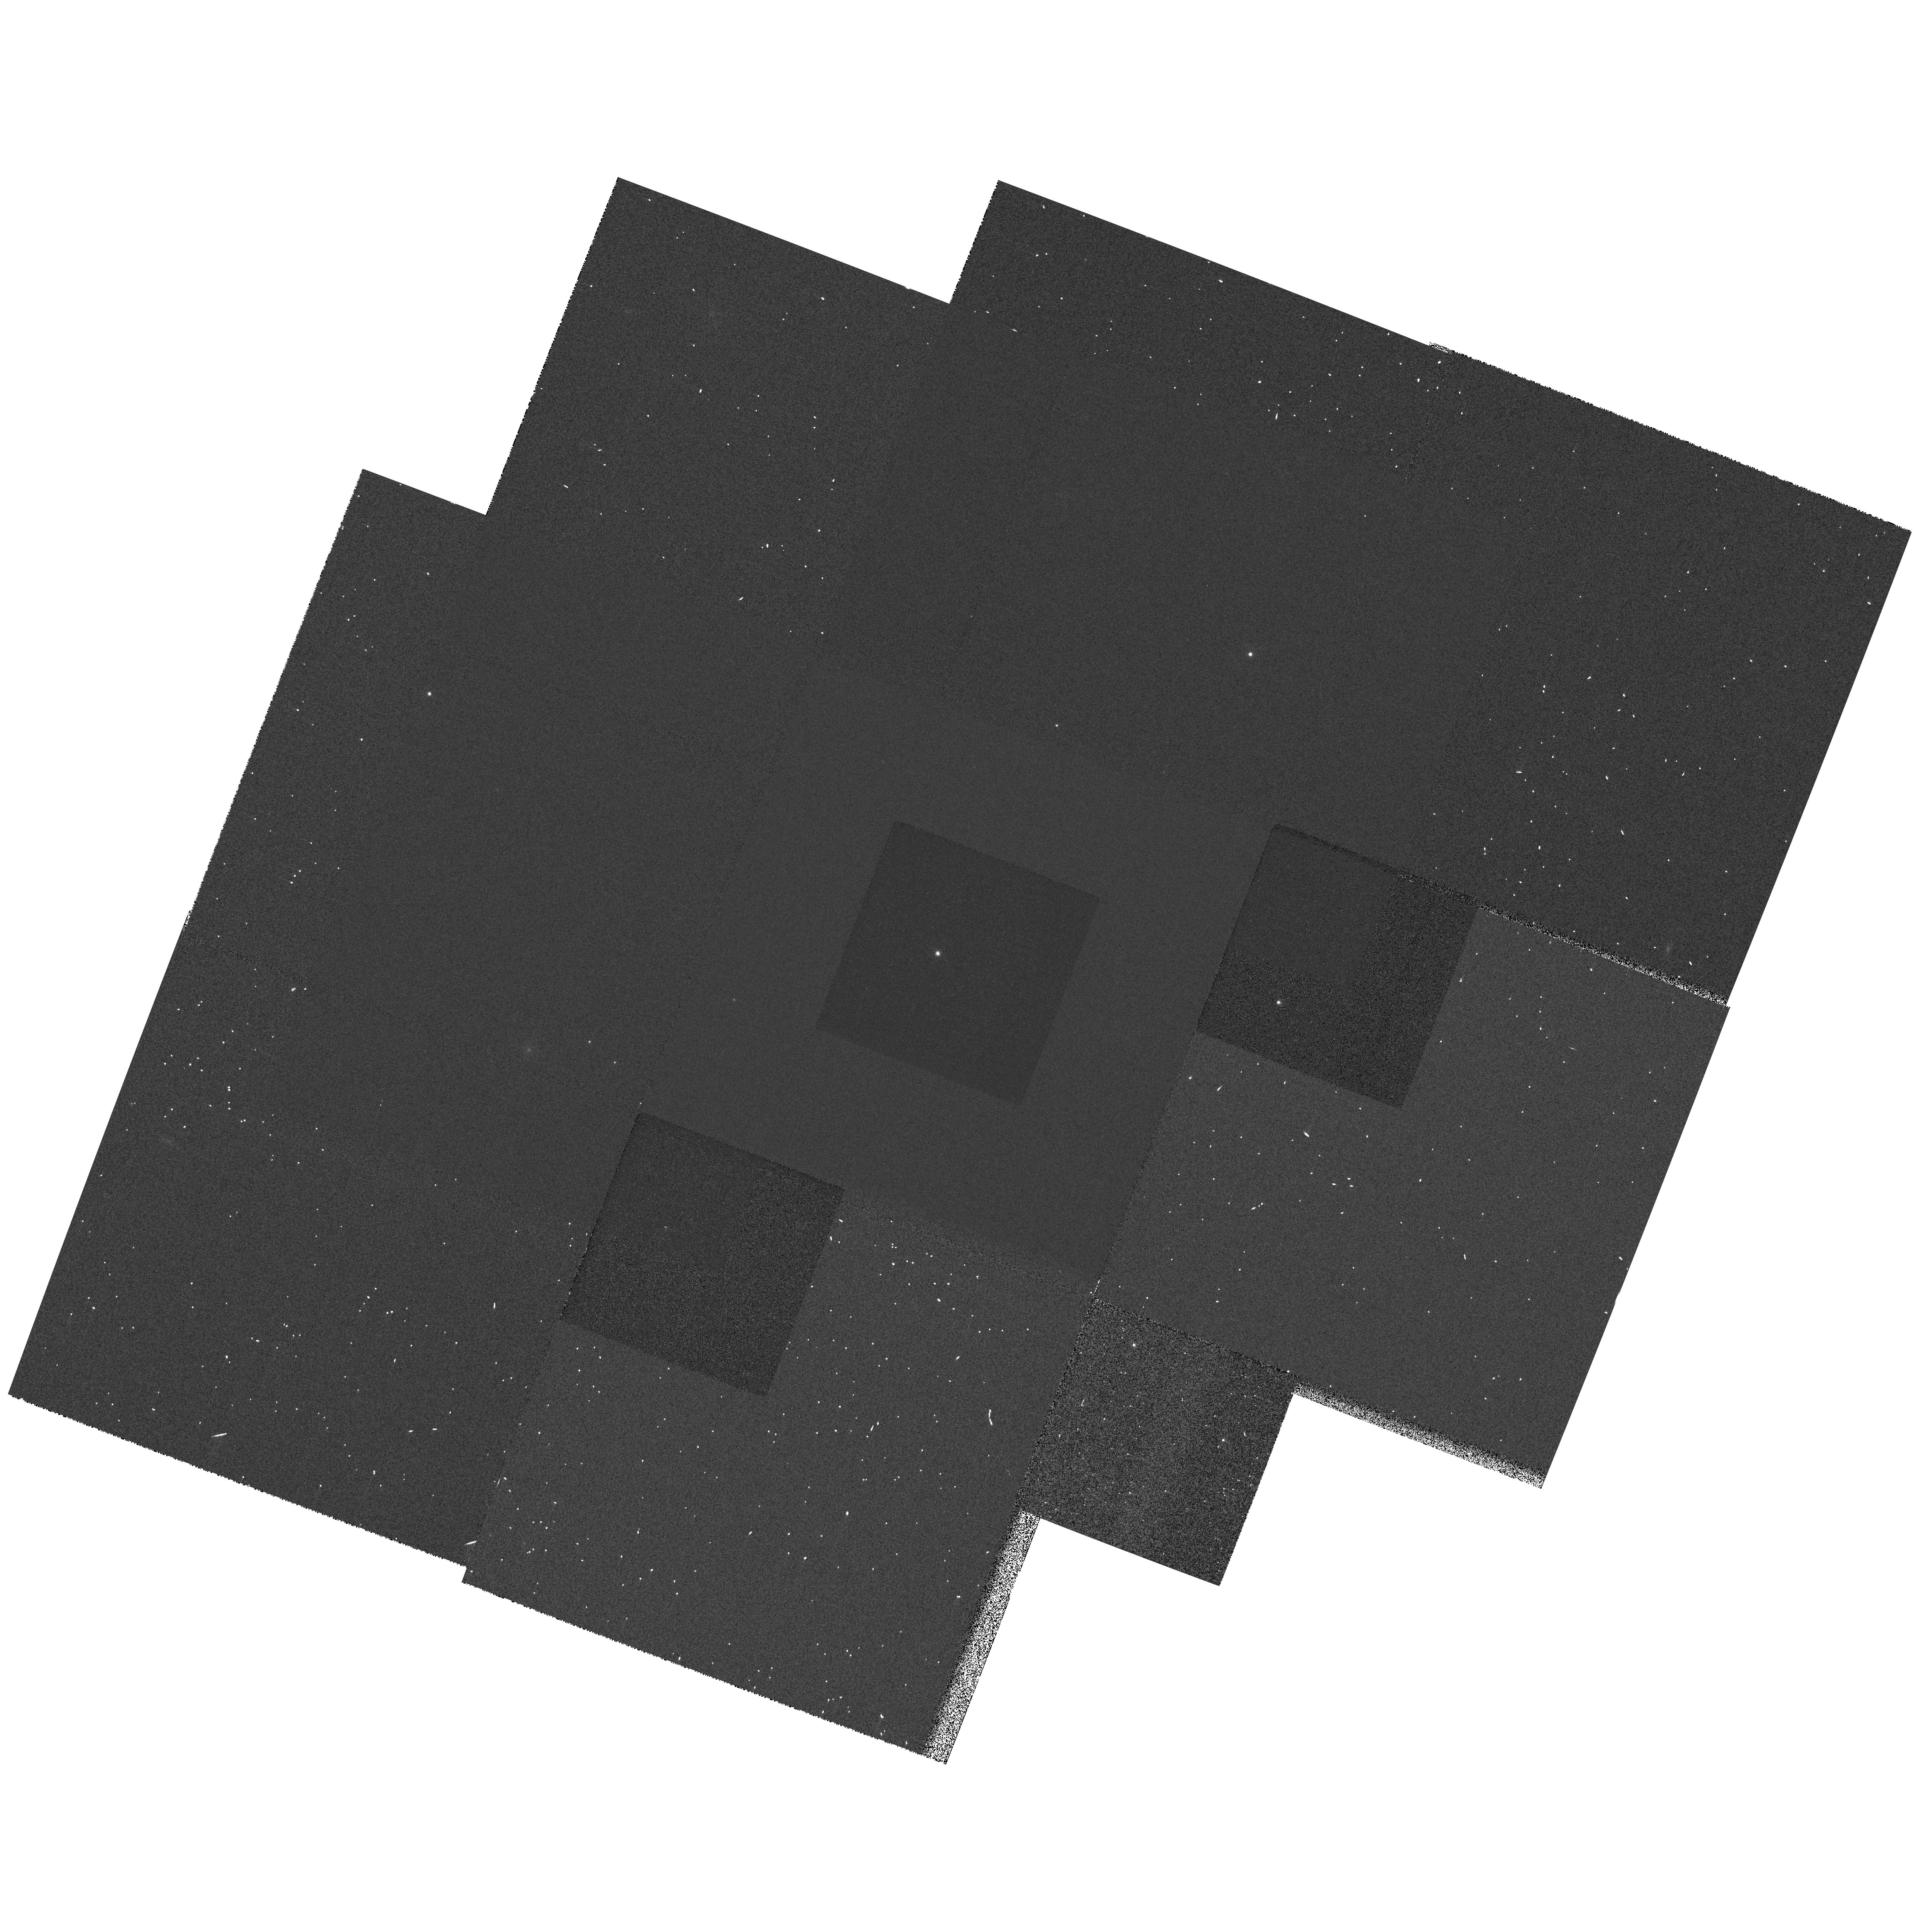
Target: WD0954+697-CALIB. Instrument: WFPC2/PC. Filter: F814W. Exposure: 1 min. Observation ID: hst_7465_01_wfpc2_pc_f814w_u57k01

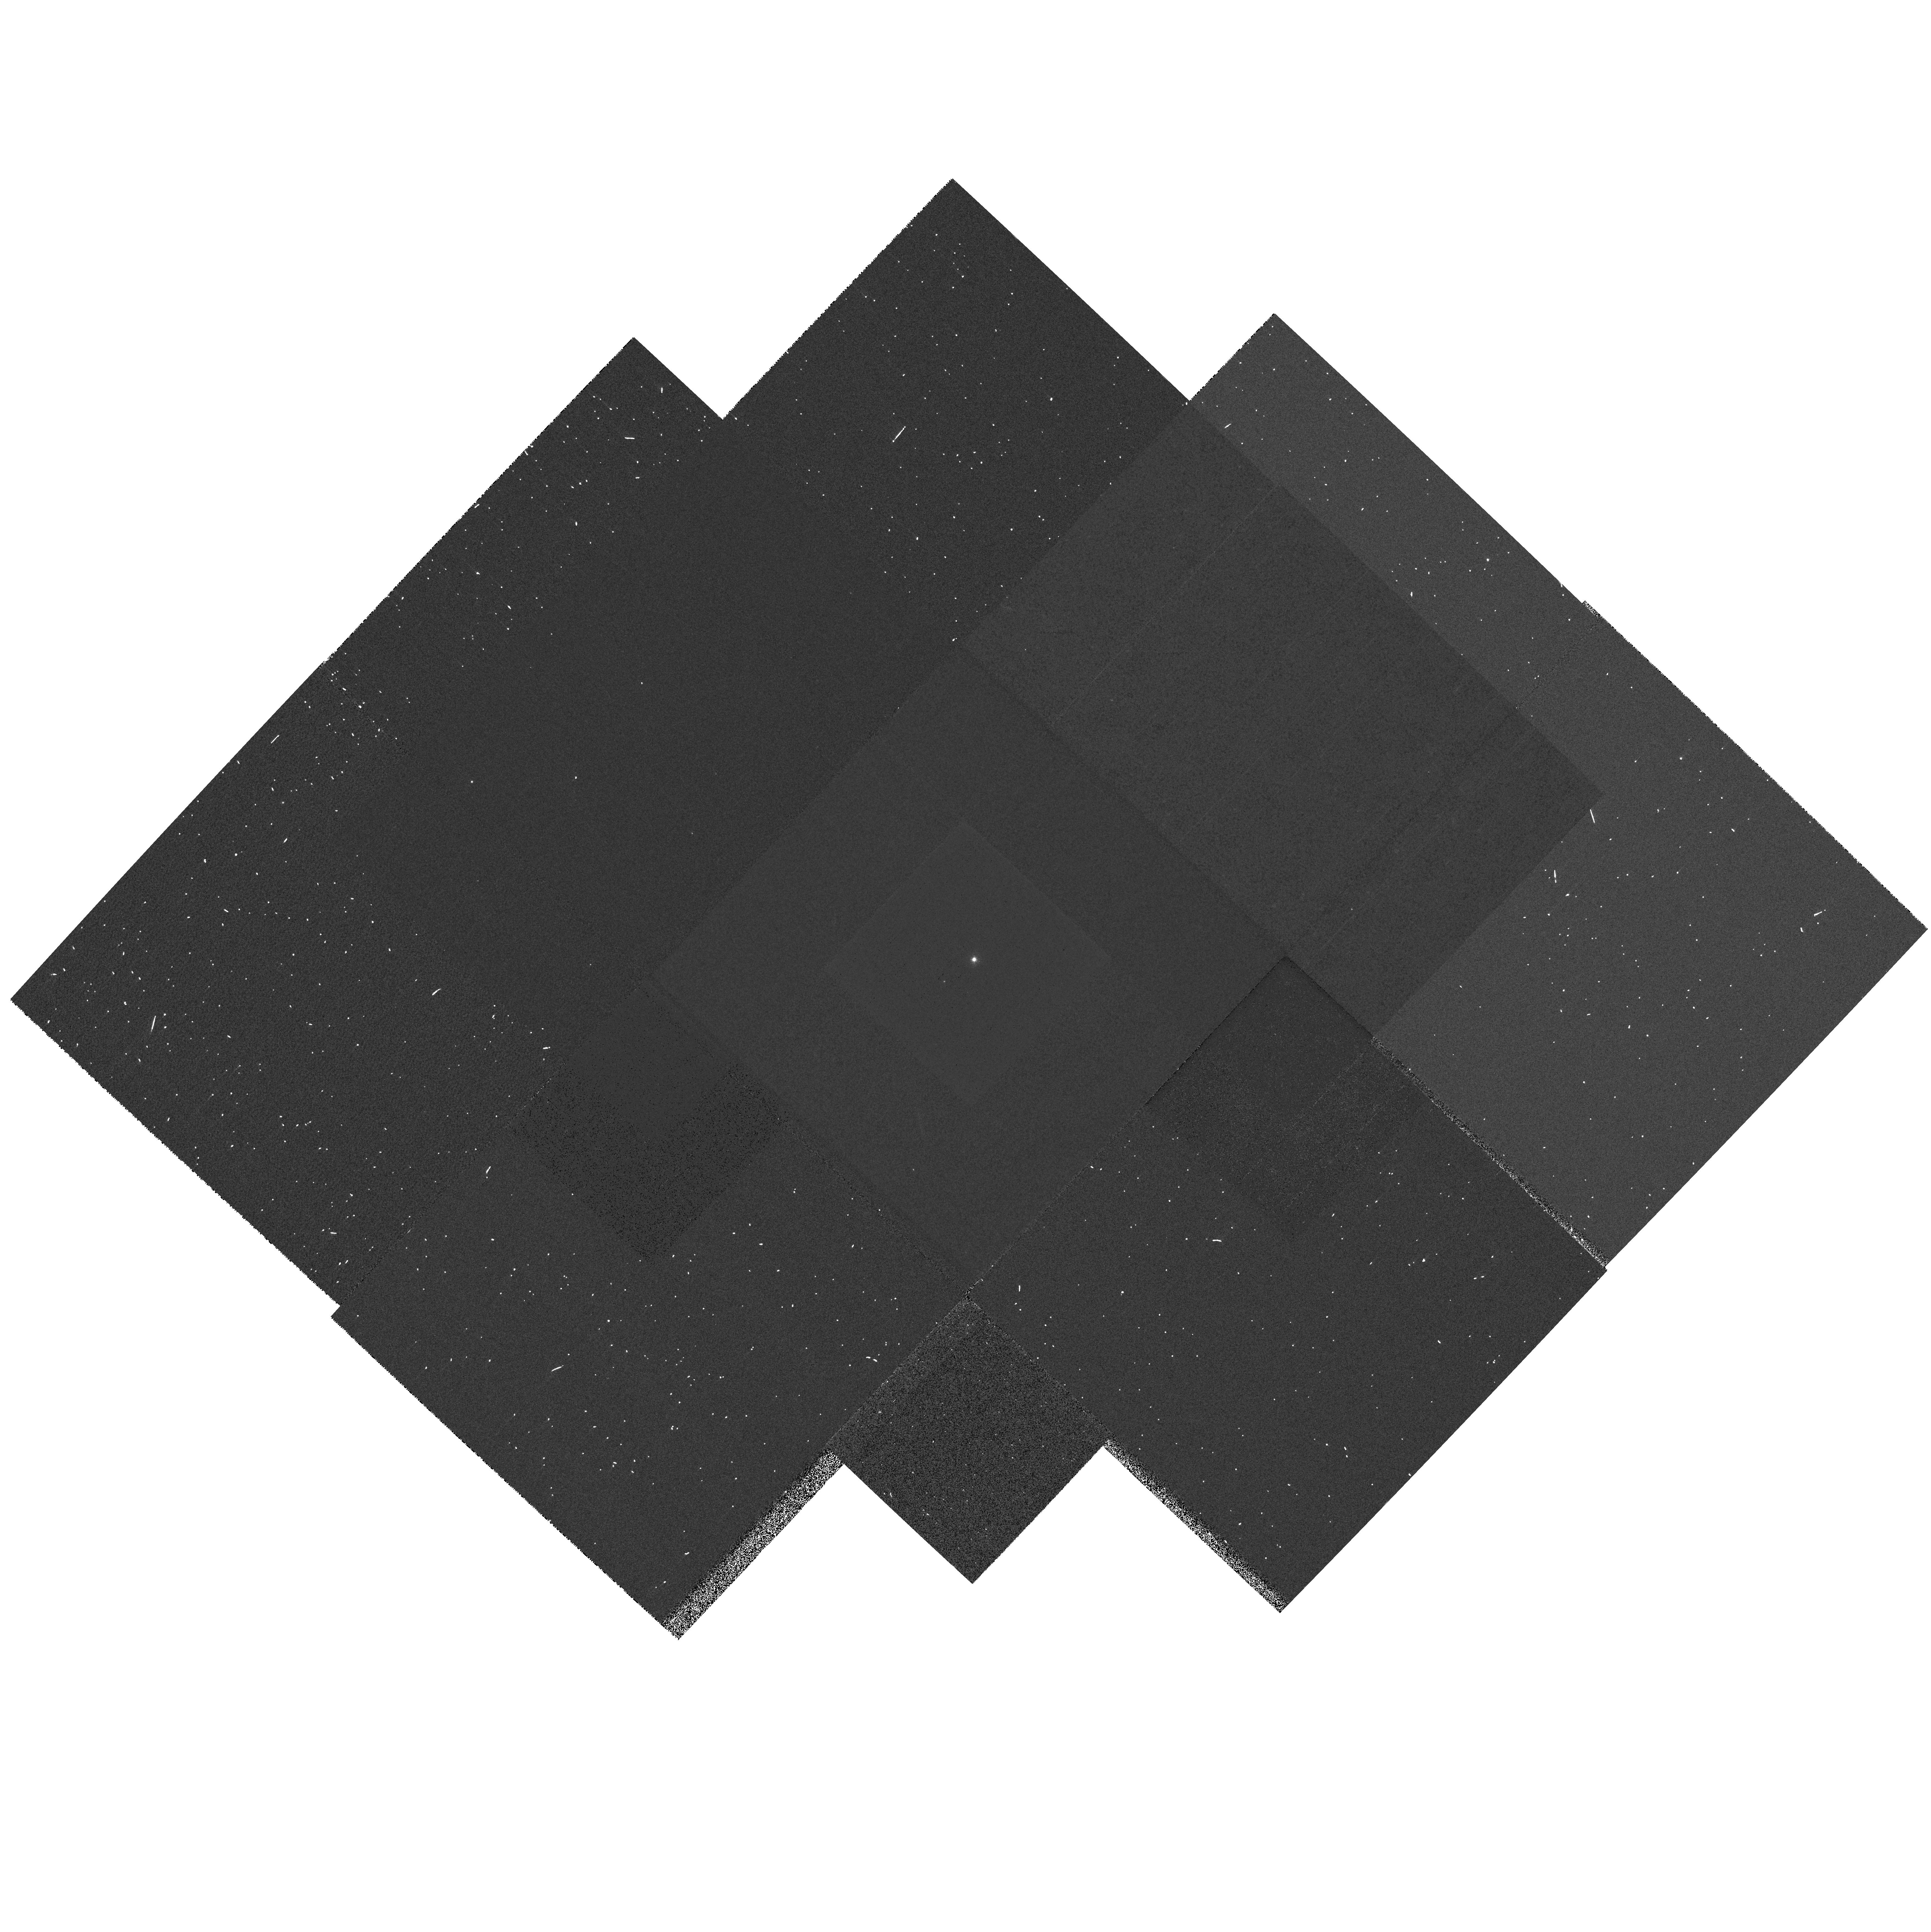
Target: WD1240+754-CALIB. Instrument: WFPC2/PC. Filter: F336W. Exposure: 3 min. Observation ID: hst_7465_03_wfpc2_pc_f336w_u57k03

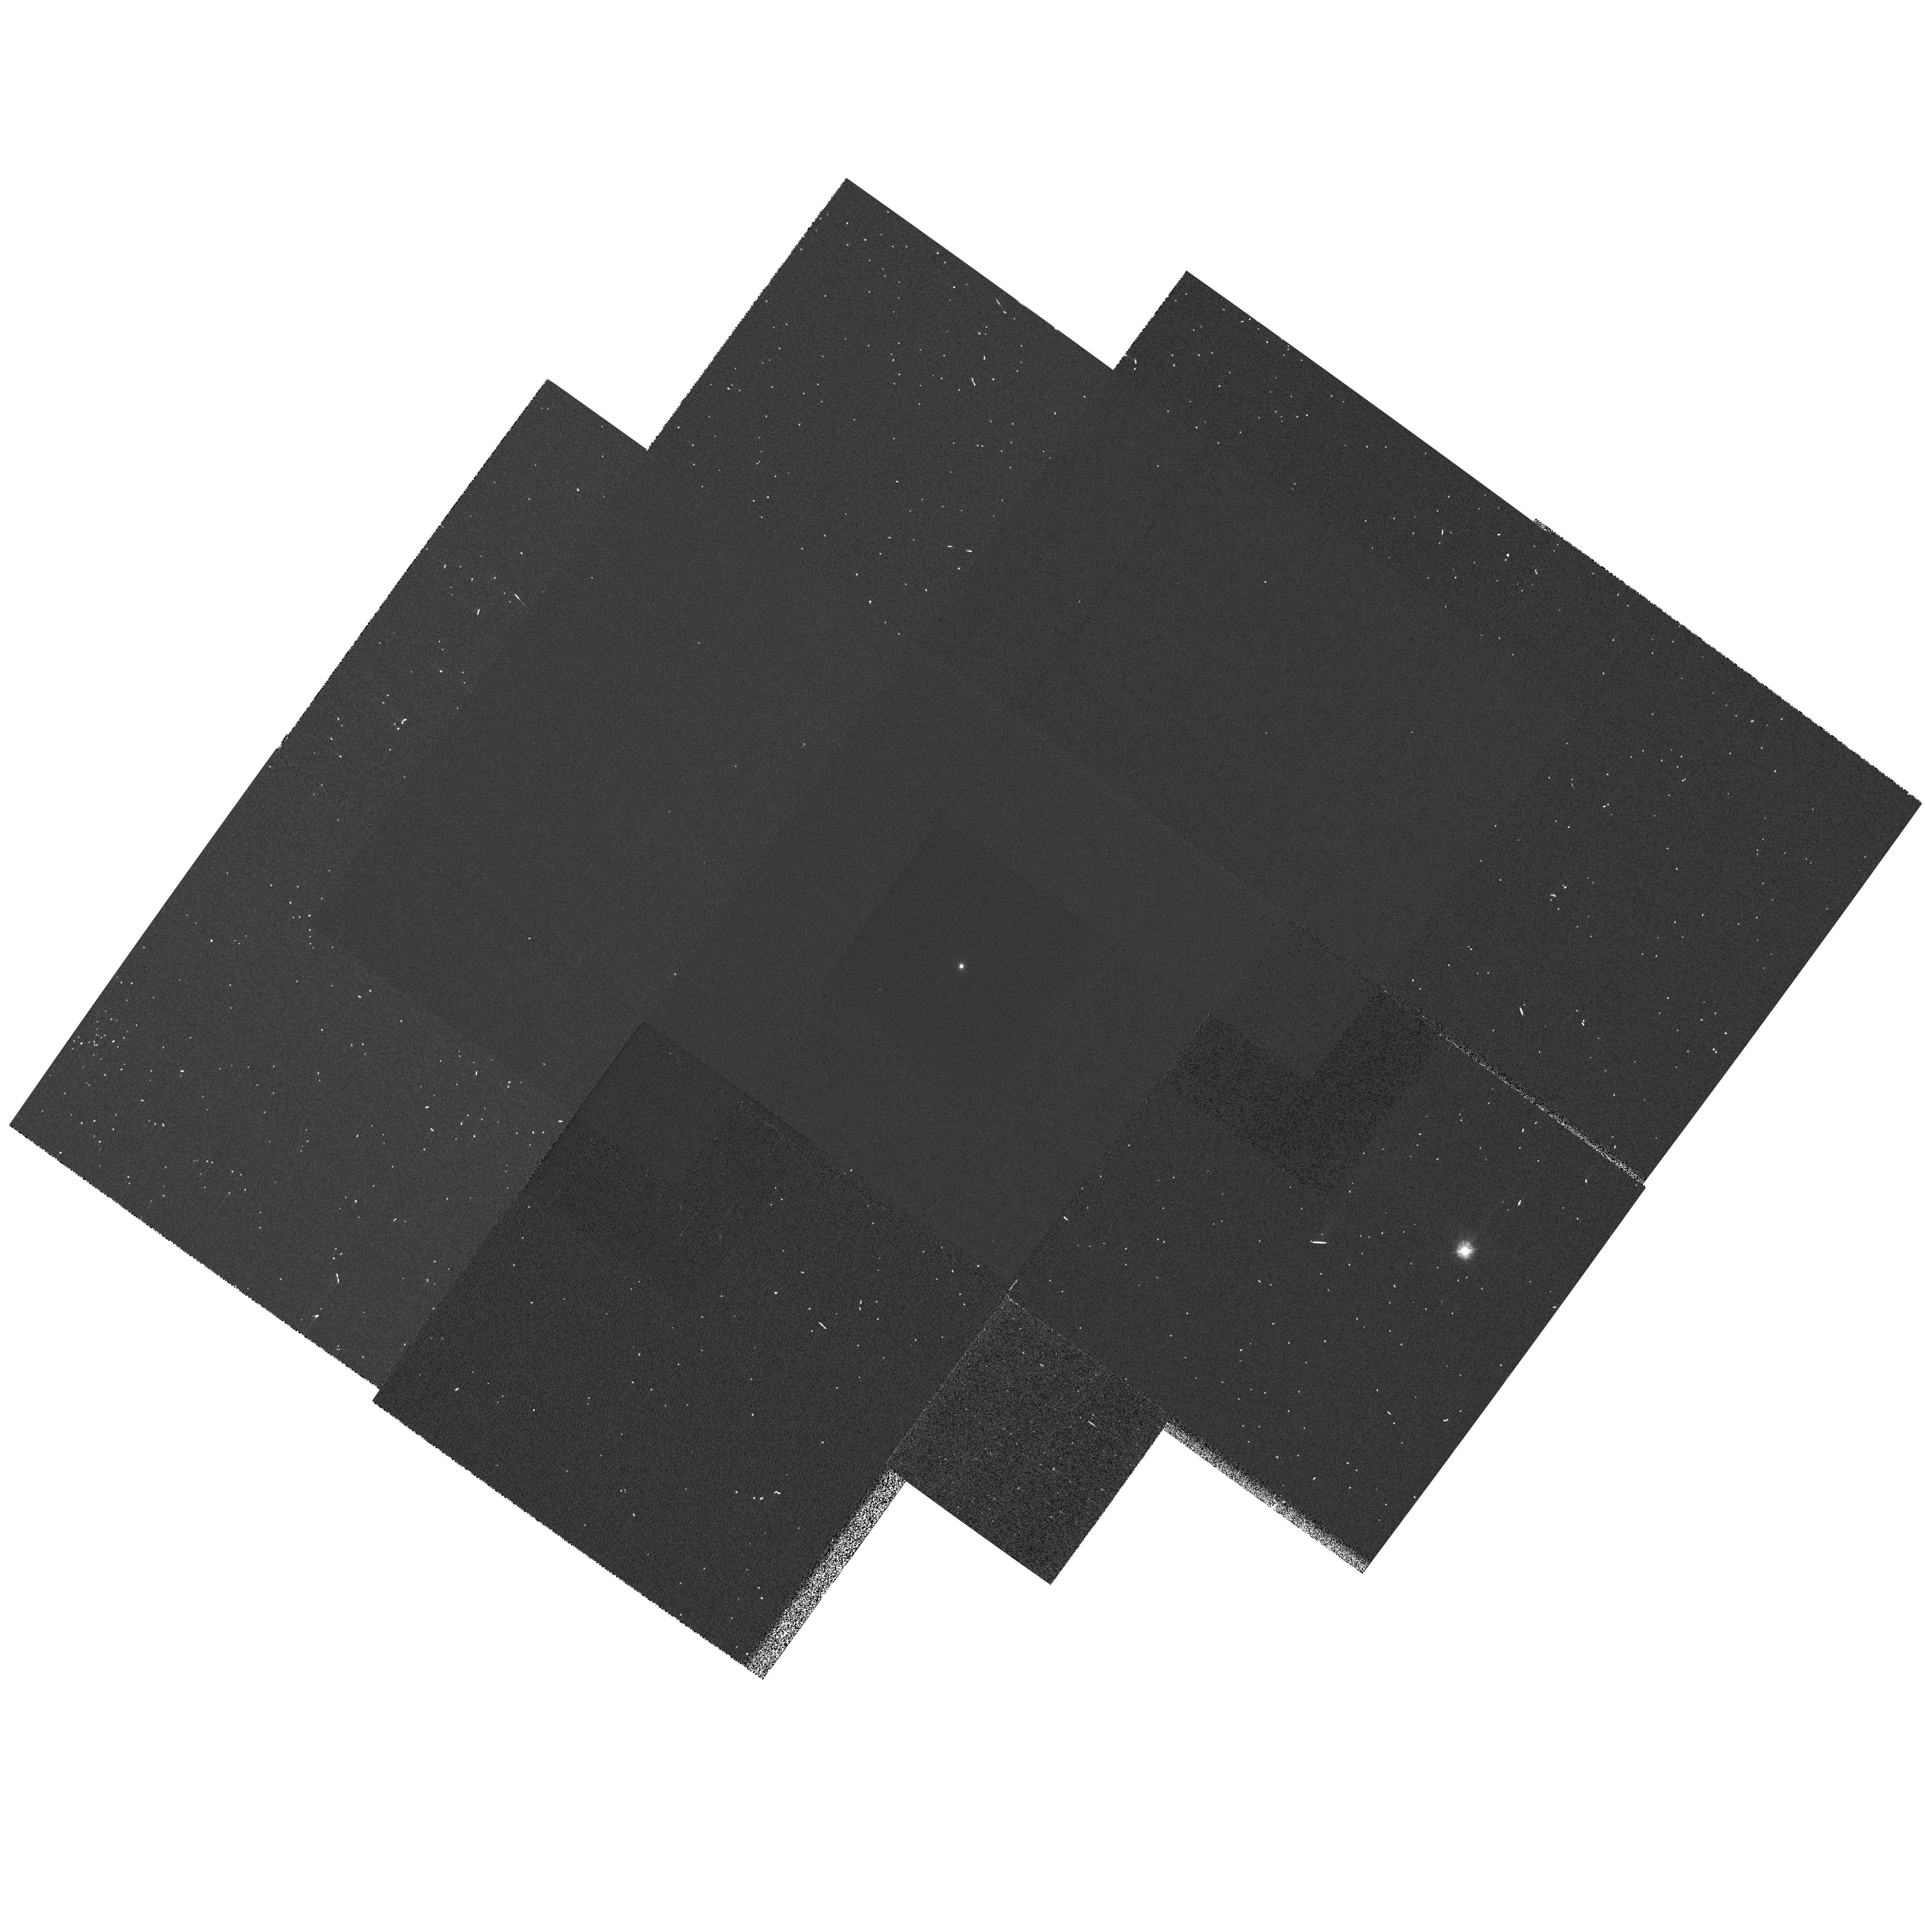
Target: WD1350+657-CALIB. Instrument: WFPC2/PC. Filter: F336W. Exposure: 5 min. Observation ID: hst_7465_04_wfpc2_pc_f336w_u57k04

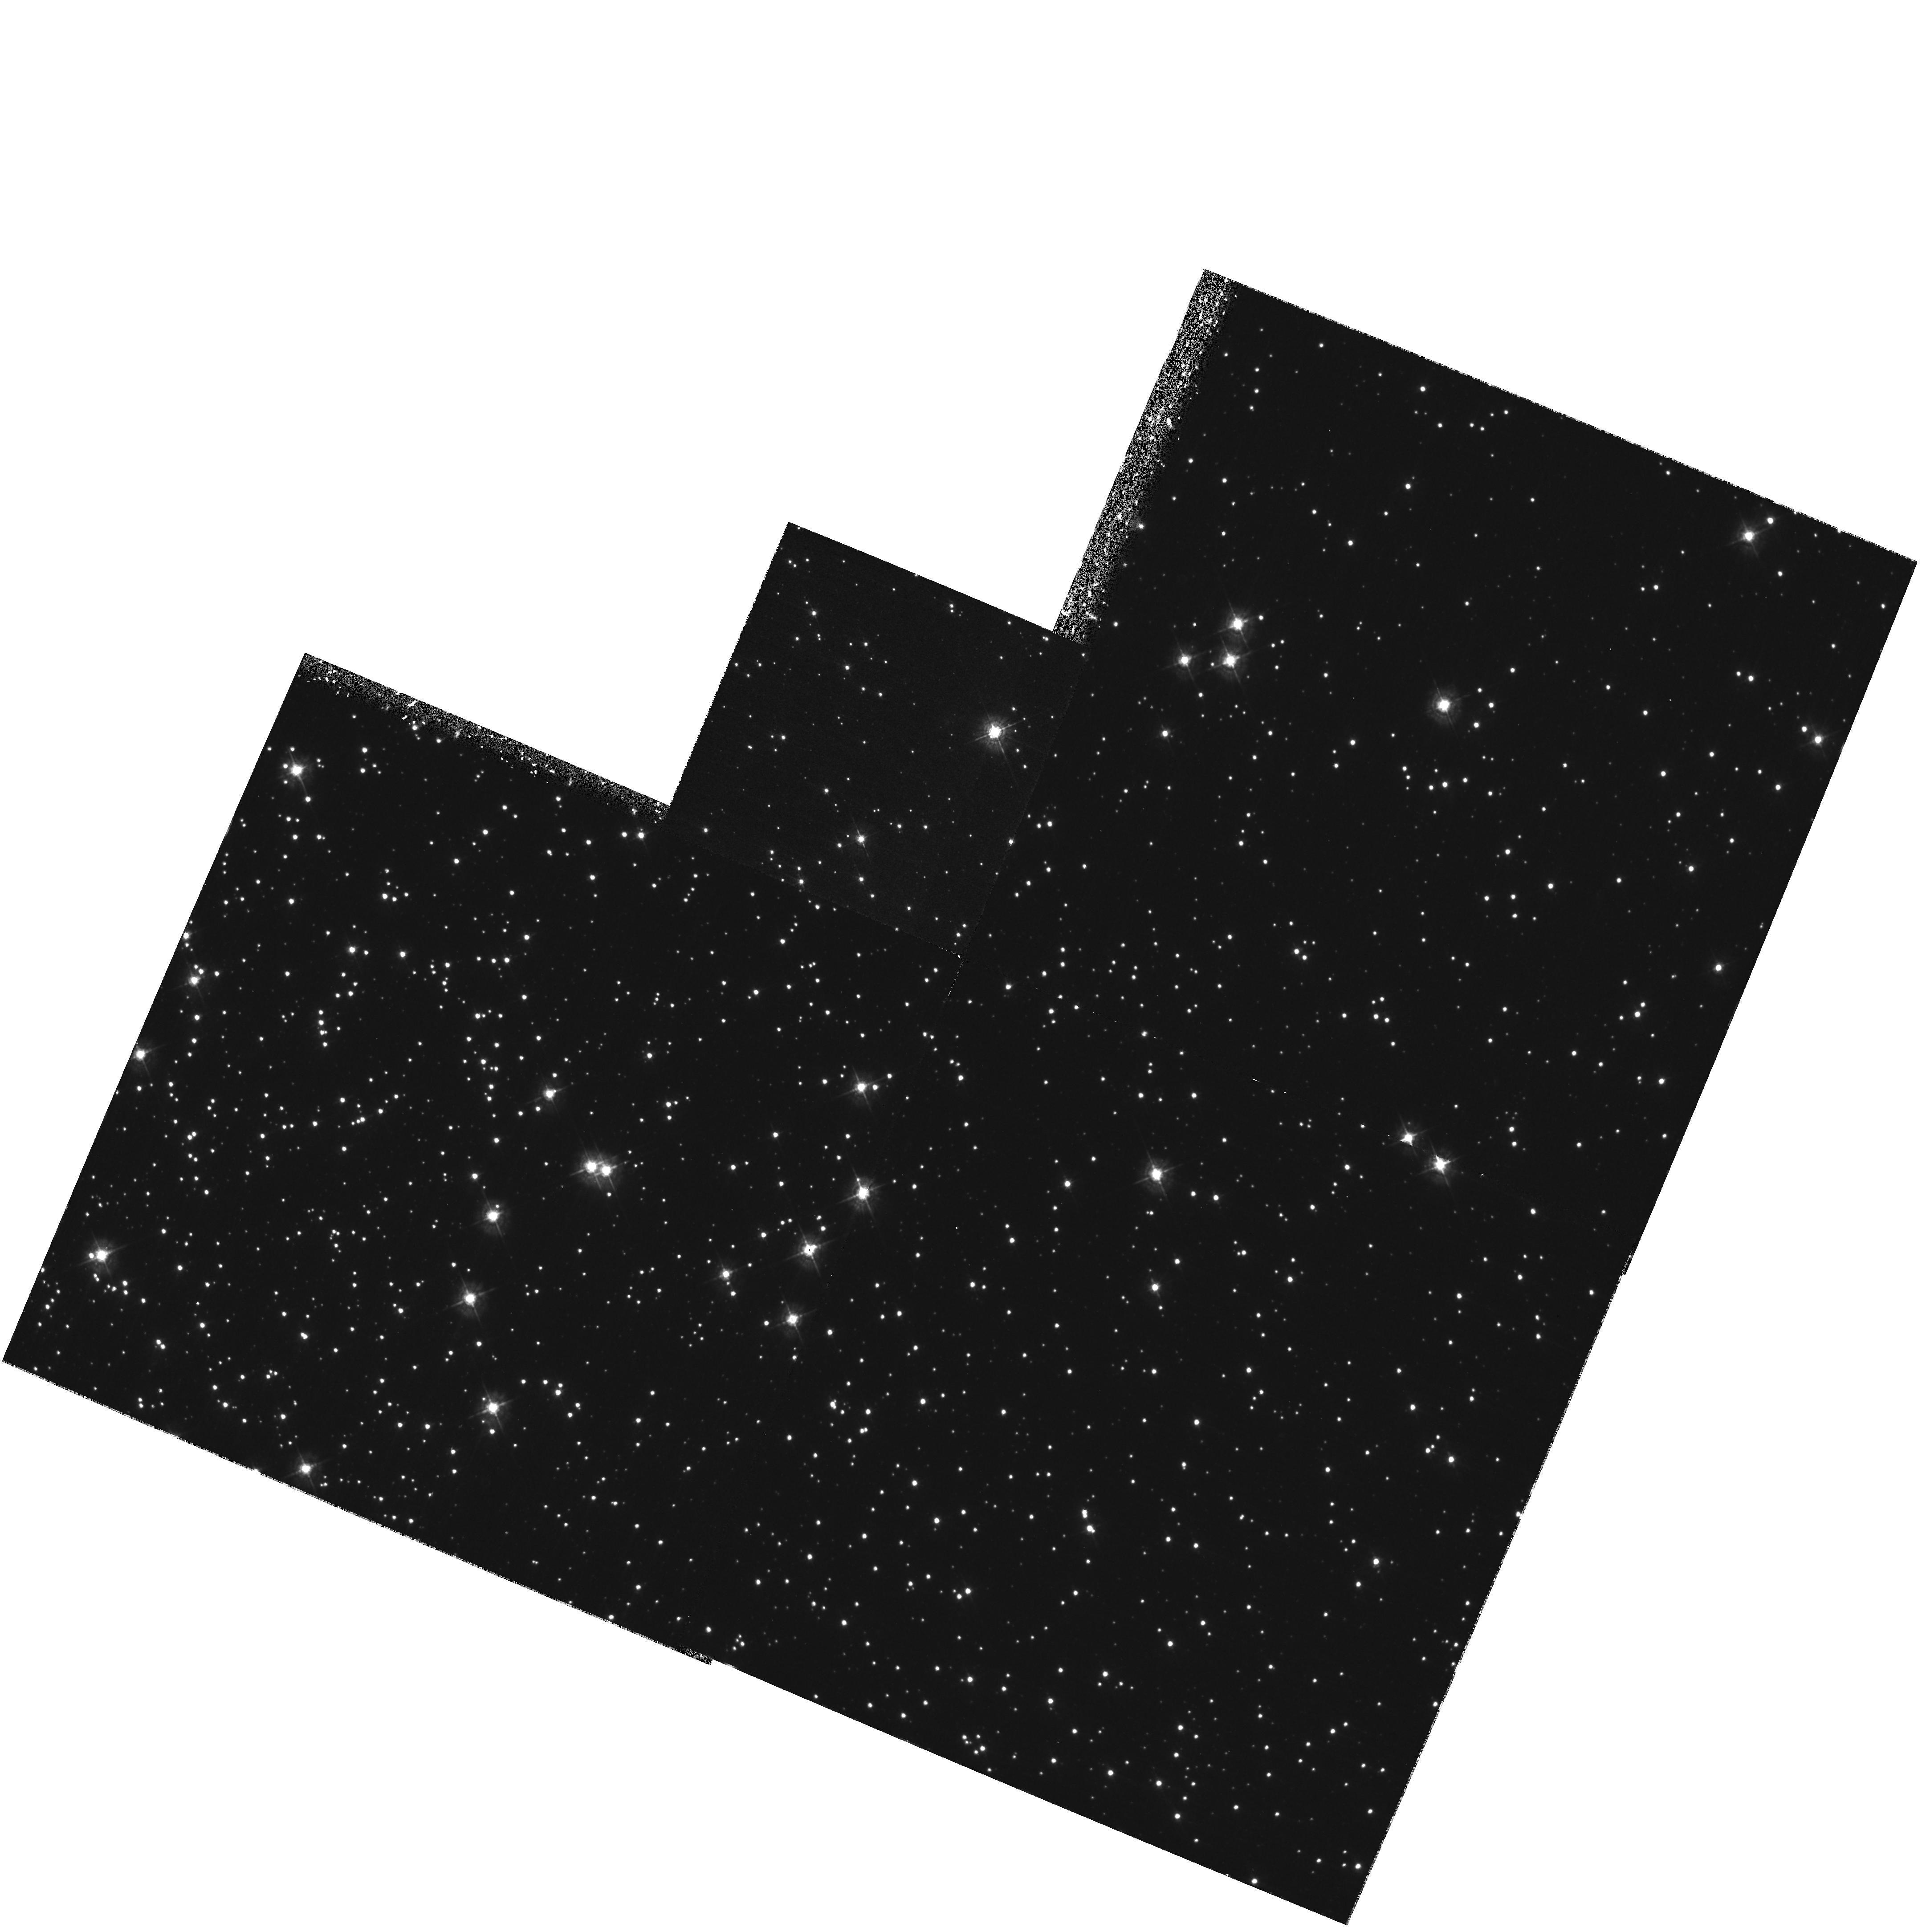
Target: 47TUC-WDF. Instrument: WFPC2/PC. Filter: F439W. Exposure: 1.9 h. Observation ID: hst_7465_6a_wfpc2_pc_f439w_u57k6a

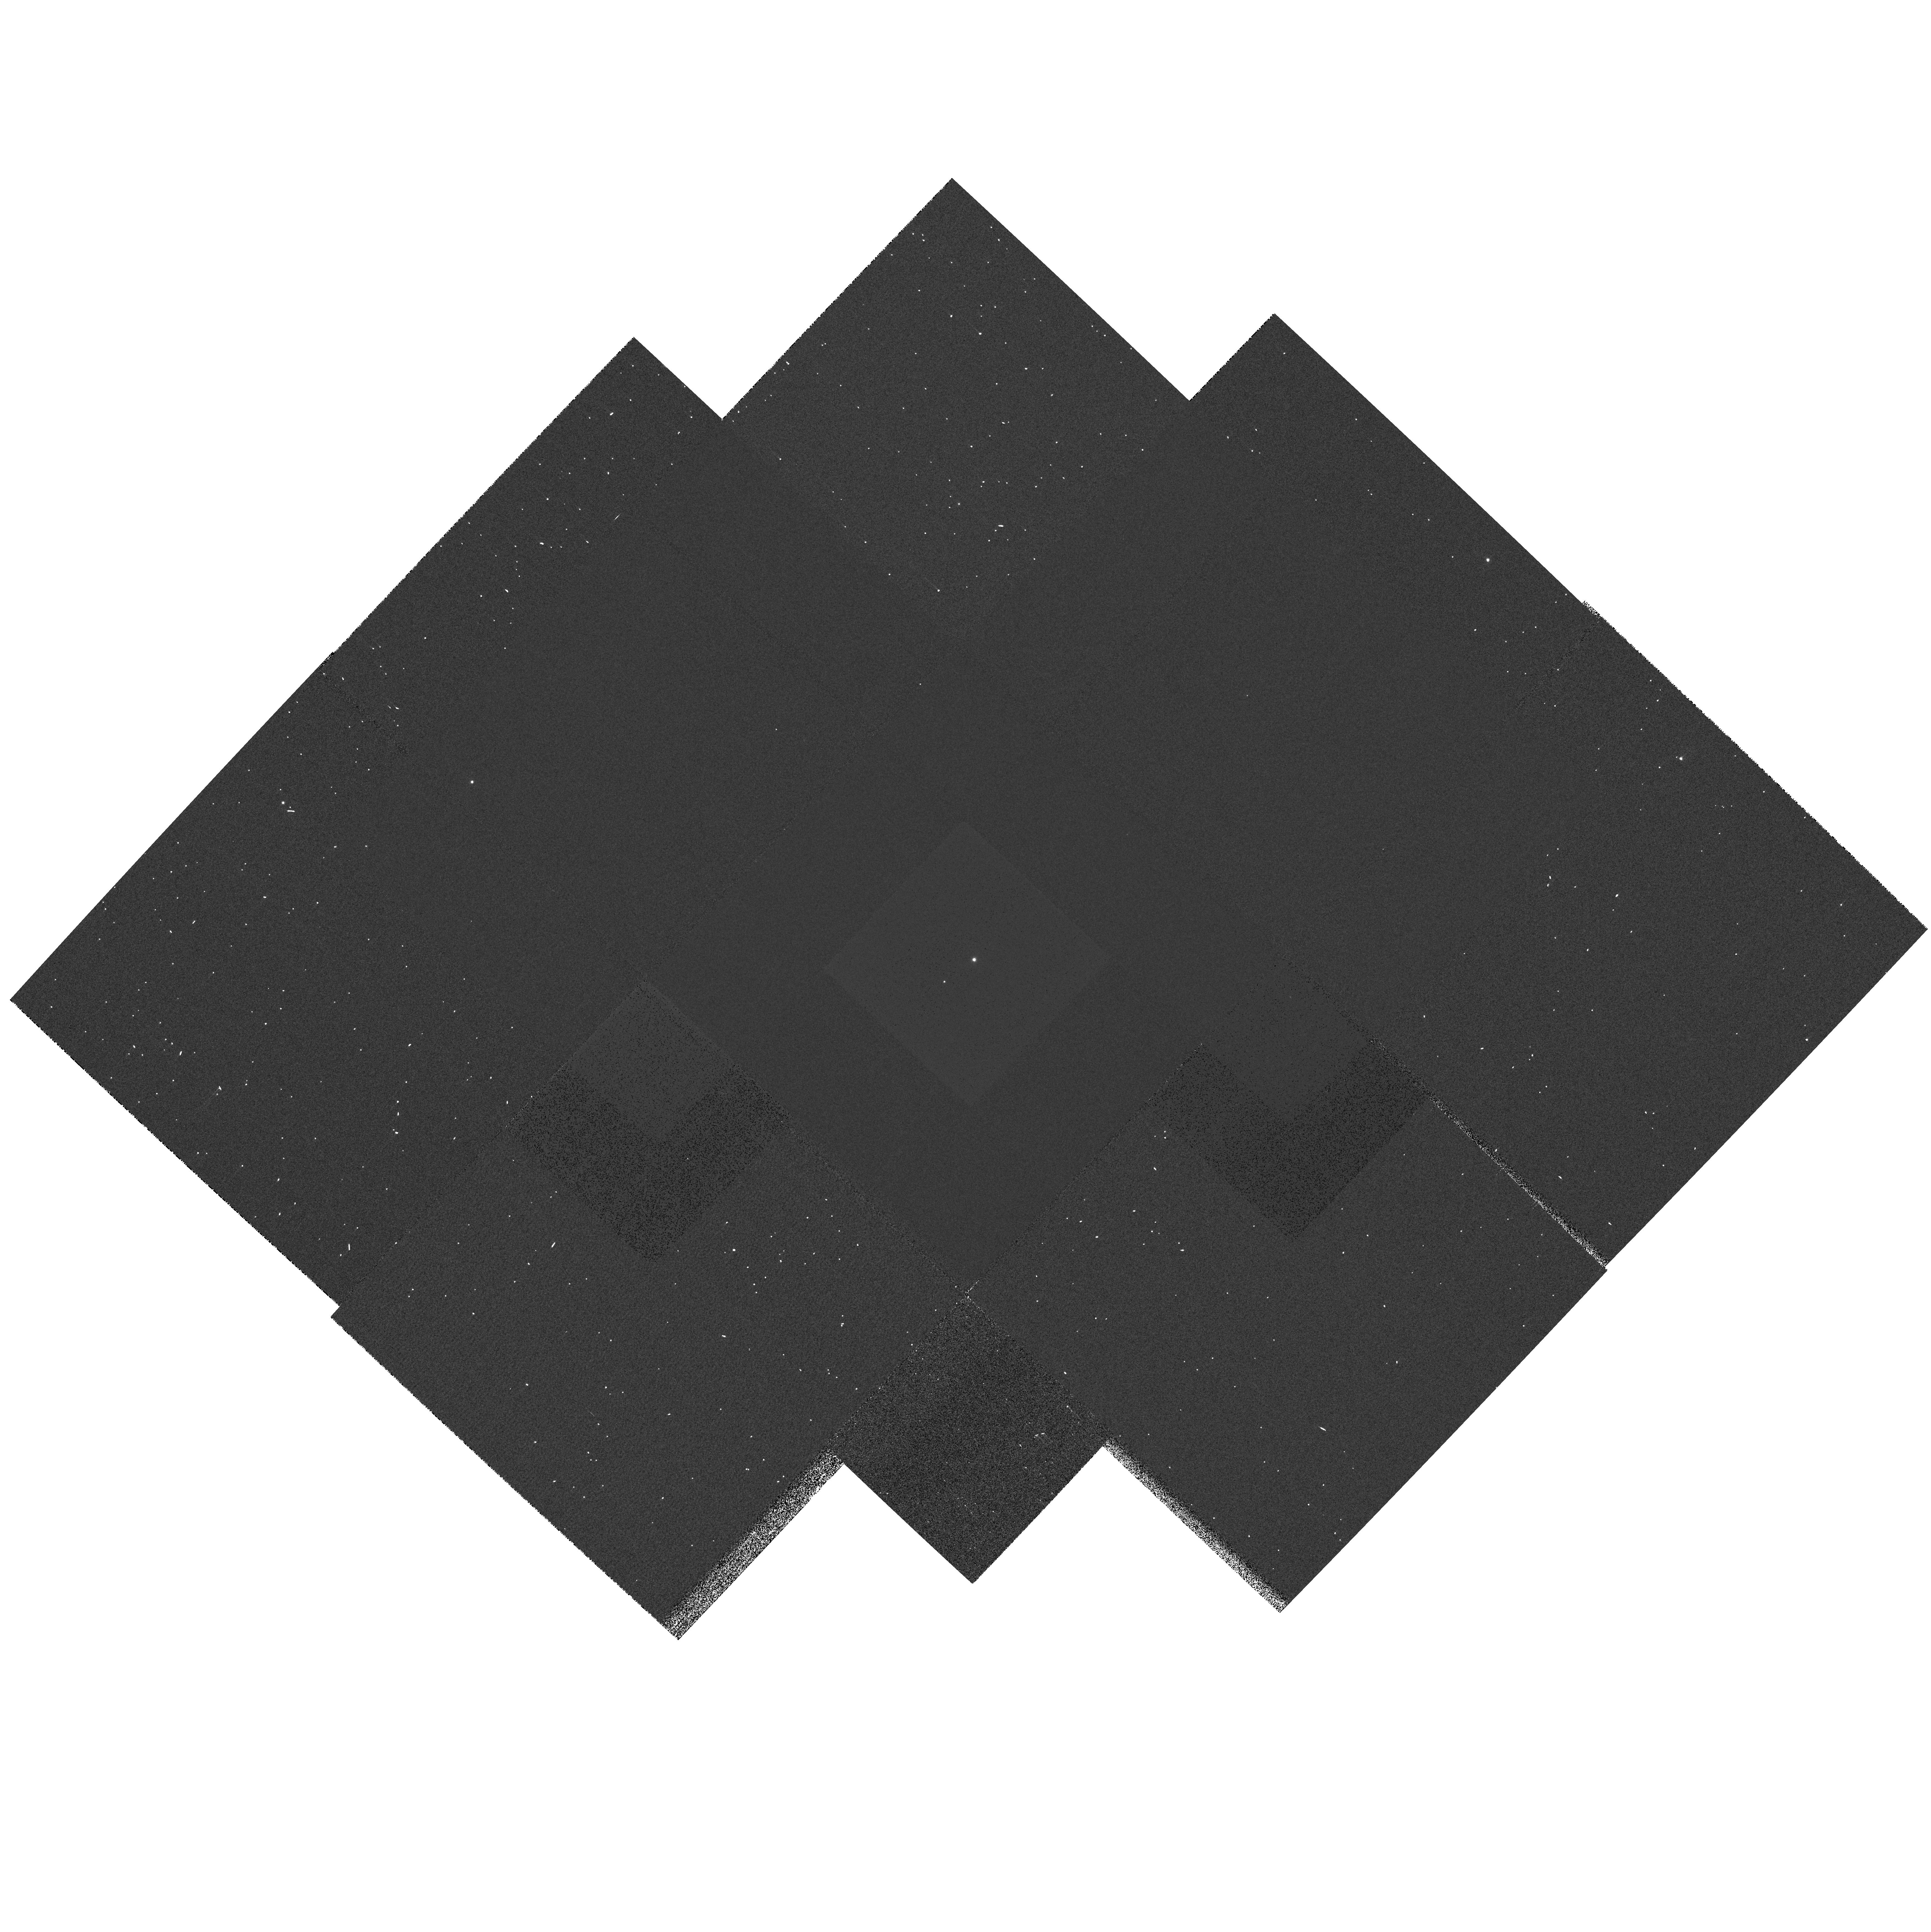
Target: WD1240+754-CALIB. Instrument: WFPC2/PC. Filter: F439W. Exposure: 1 min. Observation ID: hst_7465_03_wfpc2_pc_f439w_u57k03

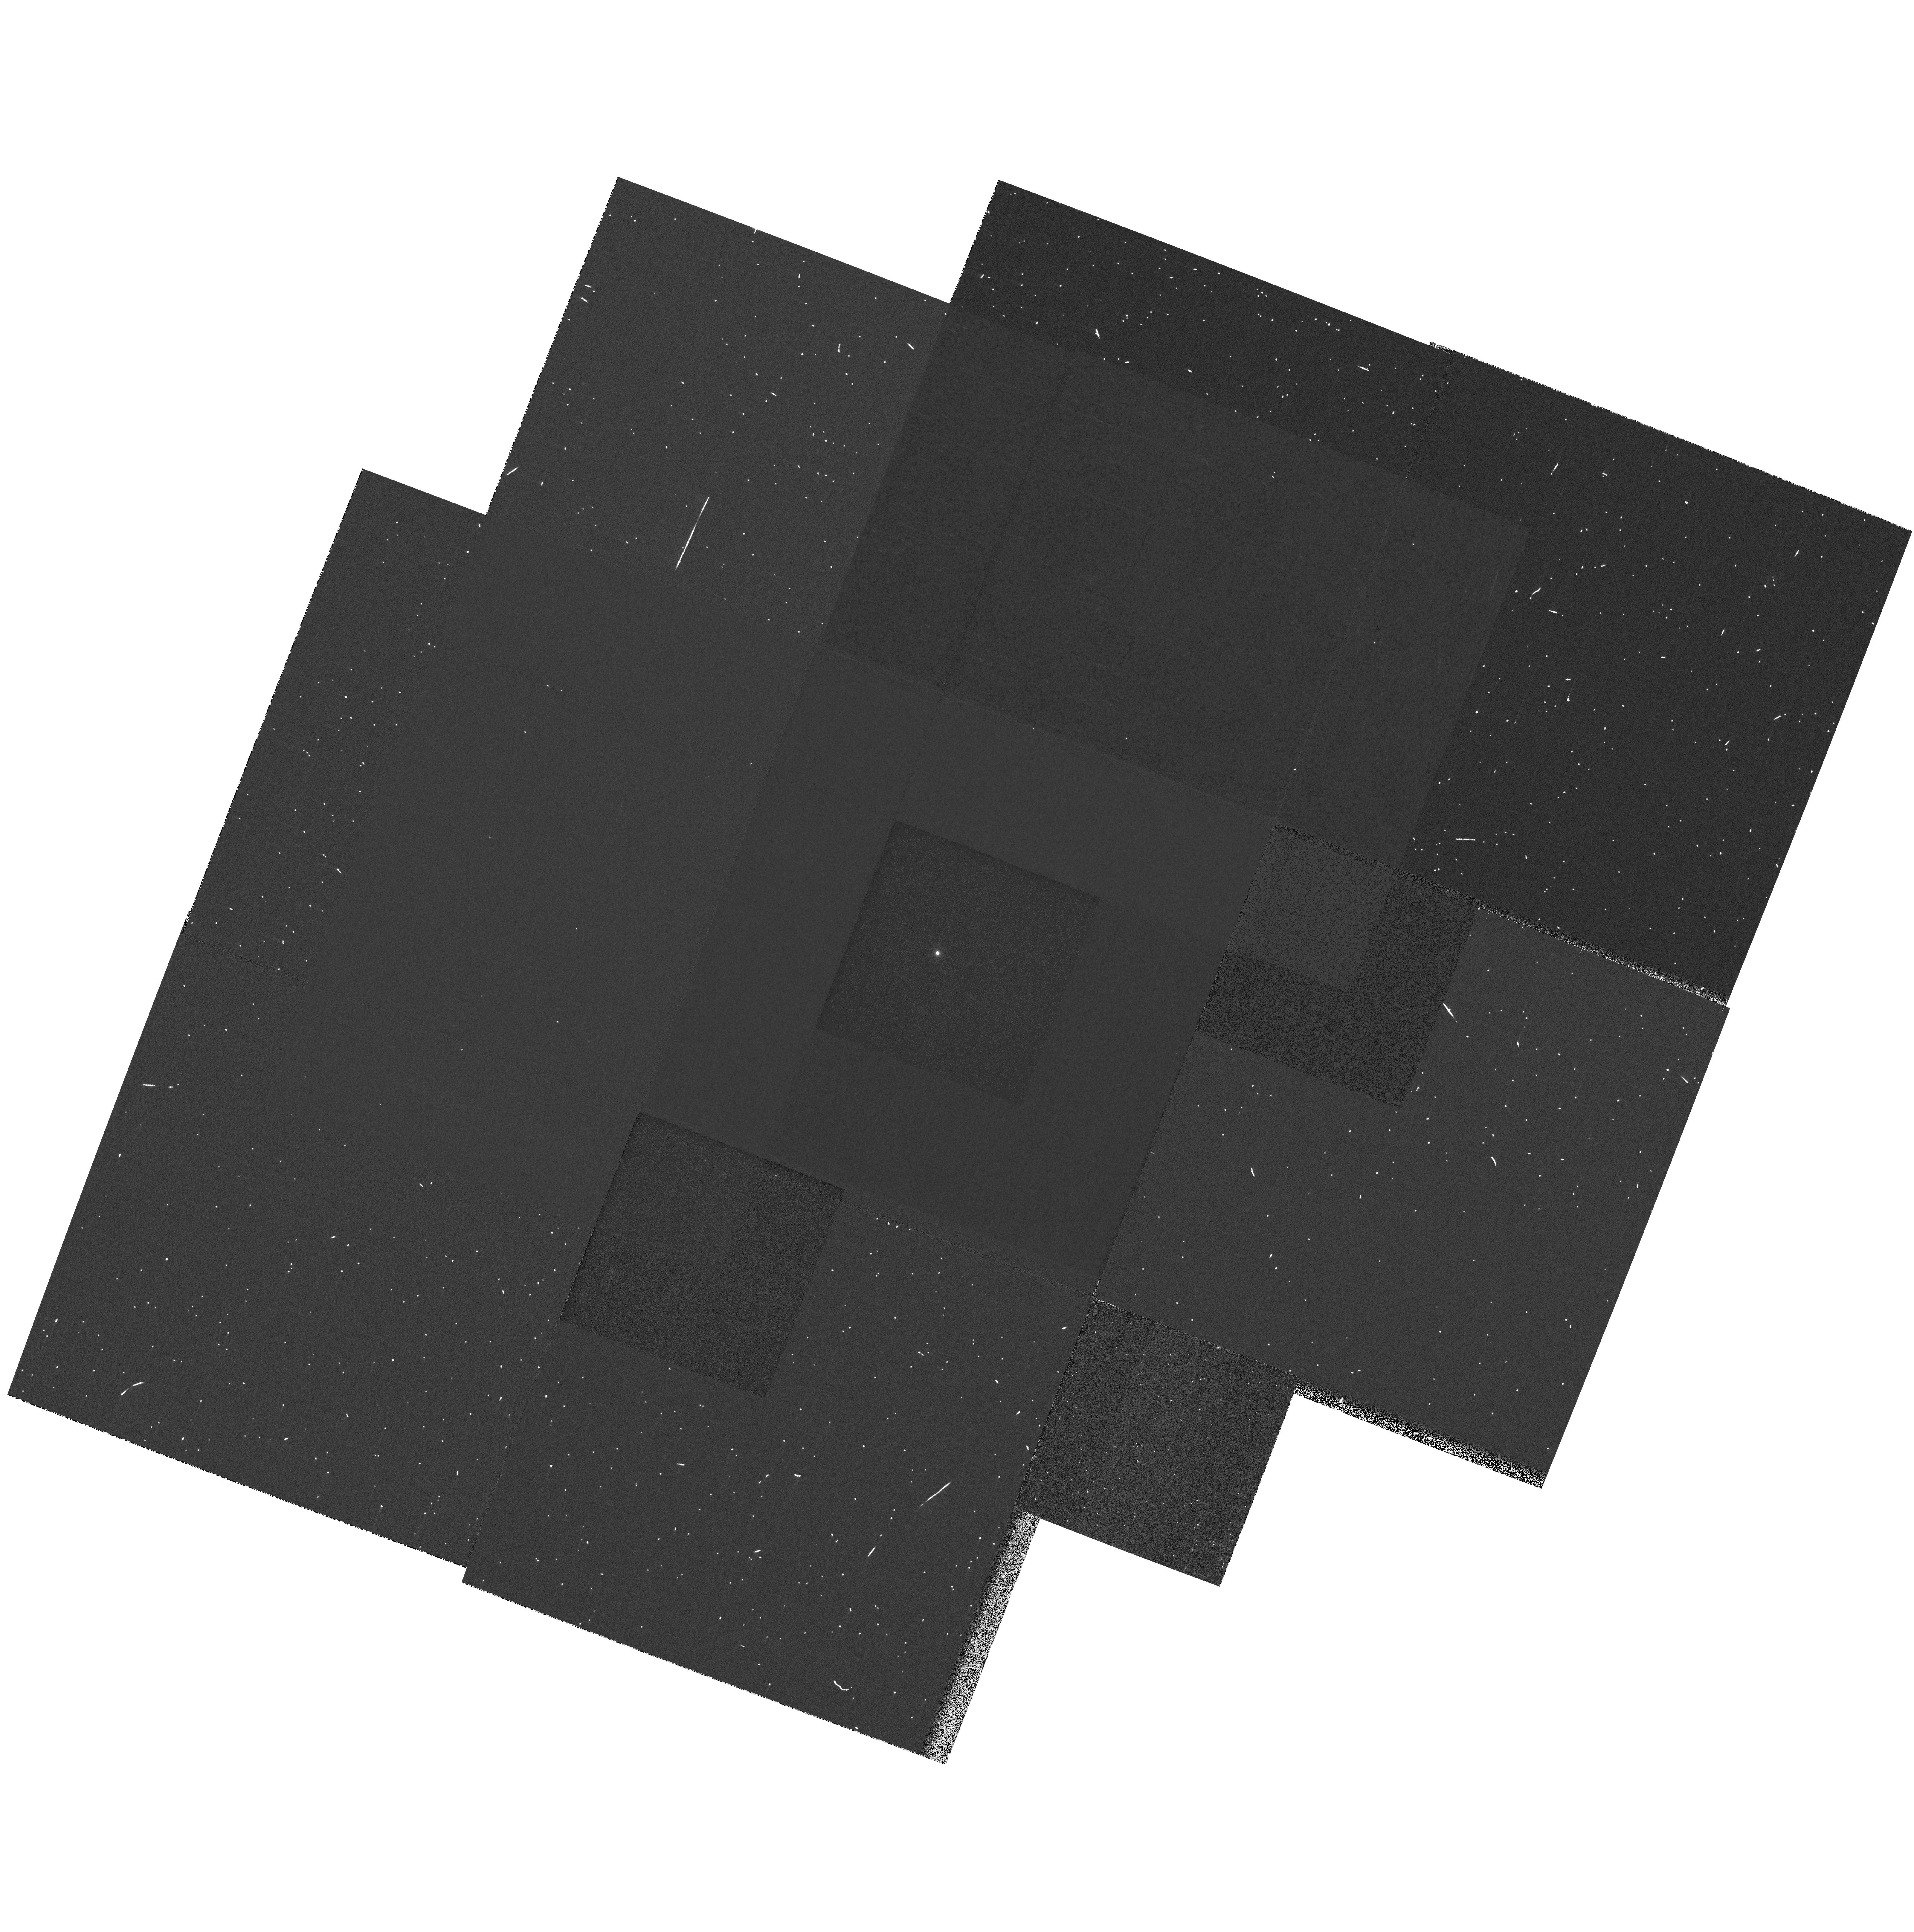
Target: WD0954+697-CALIB. Instrument: WFPC2/PC. Filter: F336W. Exposure: 4 min. Observation ID: hst_7465_01_wfpc2_pc_f336w_u57k01

White Dwarf Distance and Precision Age for Globular Clusters (PI: Bragaglia, Angela)

This program is the complement of our Cycle 4, 5 and 6 programs aimed at using the White Dwarf cooling sequence for the calibration of the globular cluster distance scale. In fact, determination of accurate distances is a critical prerequisite for the estimate of reliable cluster ages. To have fully comparable data sets on the 2 clusters, we apply for deep B data for 47Tuc. This will allow us to mutually fit the WD cooling sequences of the two clusters to one another, thus giving very accurate relative distances (hence ages). The determination of accurate relative ages for this pair of metal rich/metal poor clusters will provide fundamental evidence on the time scale of the formation of the Galactic halo. In addition, we also need UBVI photometry of a few more local calibrating WDs with accurate absolute magnitudes from trig parallax and/or spectroscopy, to improve upon the White Dwarf Fiducial Cooling Sequences (FCS) that we have started to construct in Cycle 4 and 5. The observed cooling sequences for the clusters is to be fit to the corresponding FCSs to determine accurate cluster distance moduli and absolute ages.